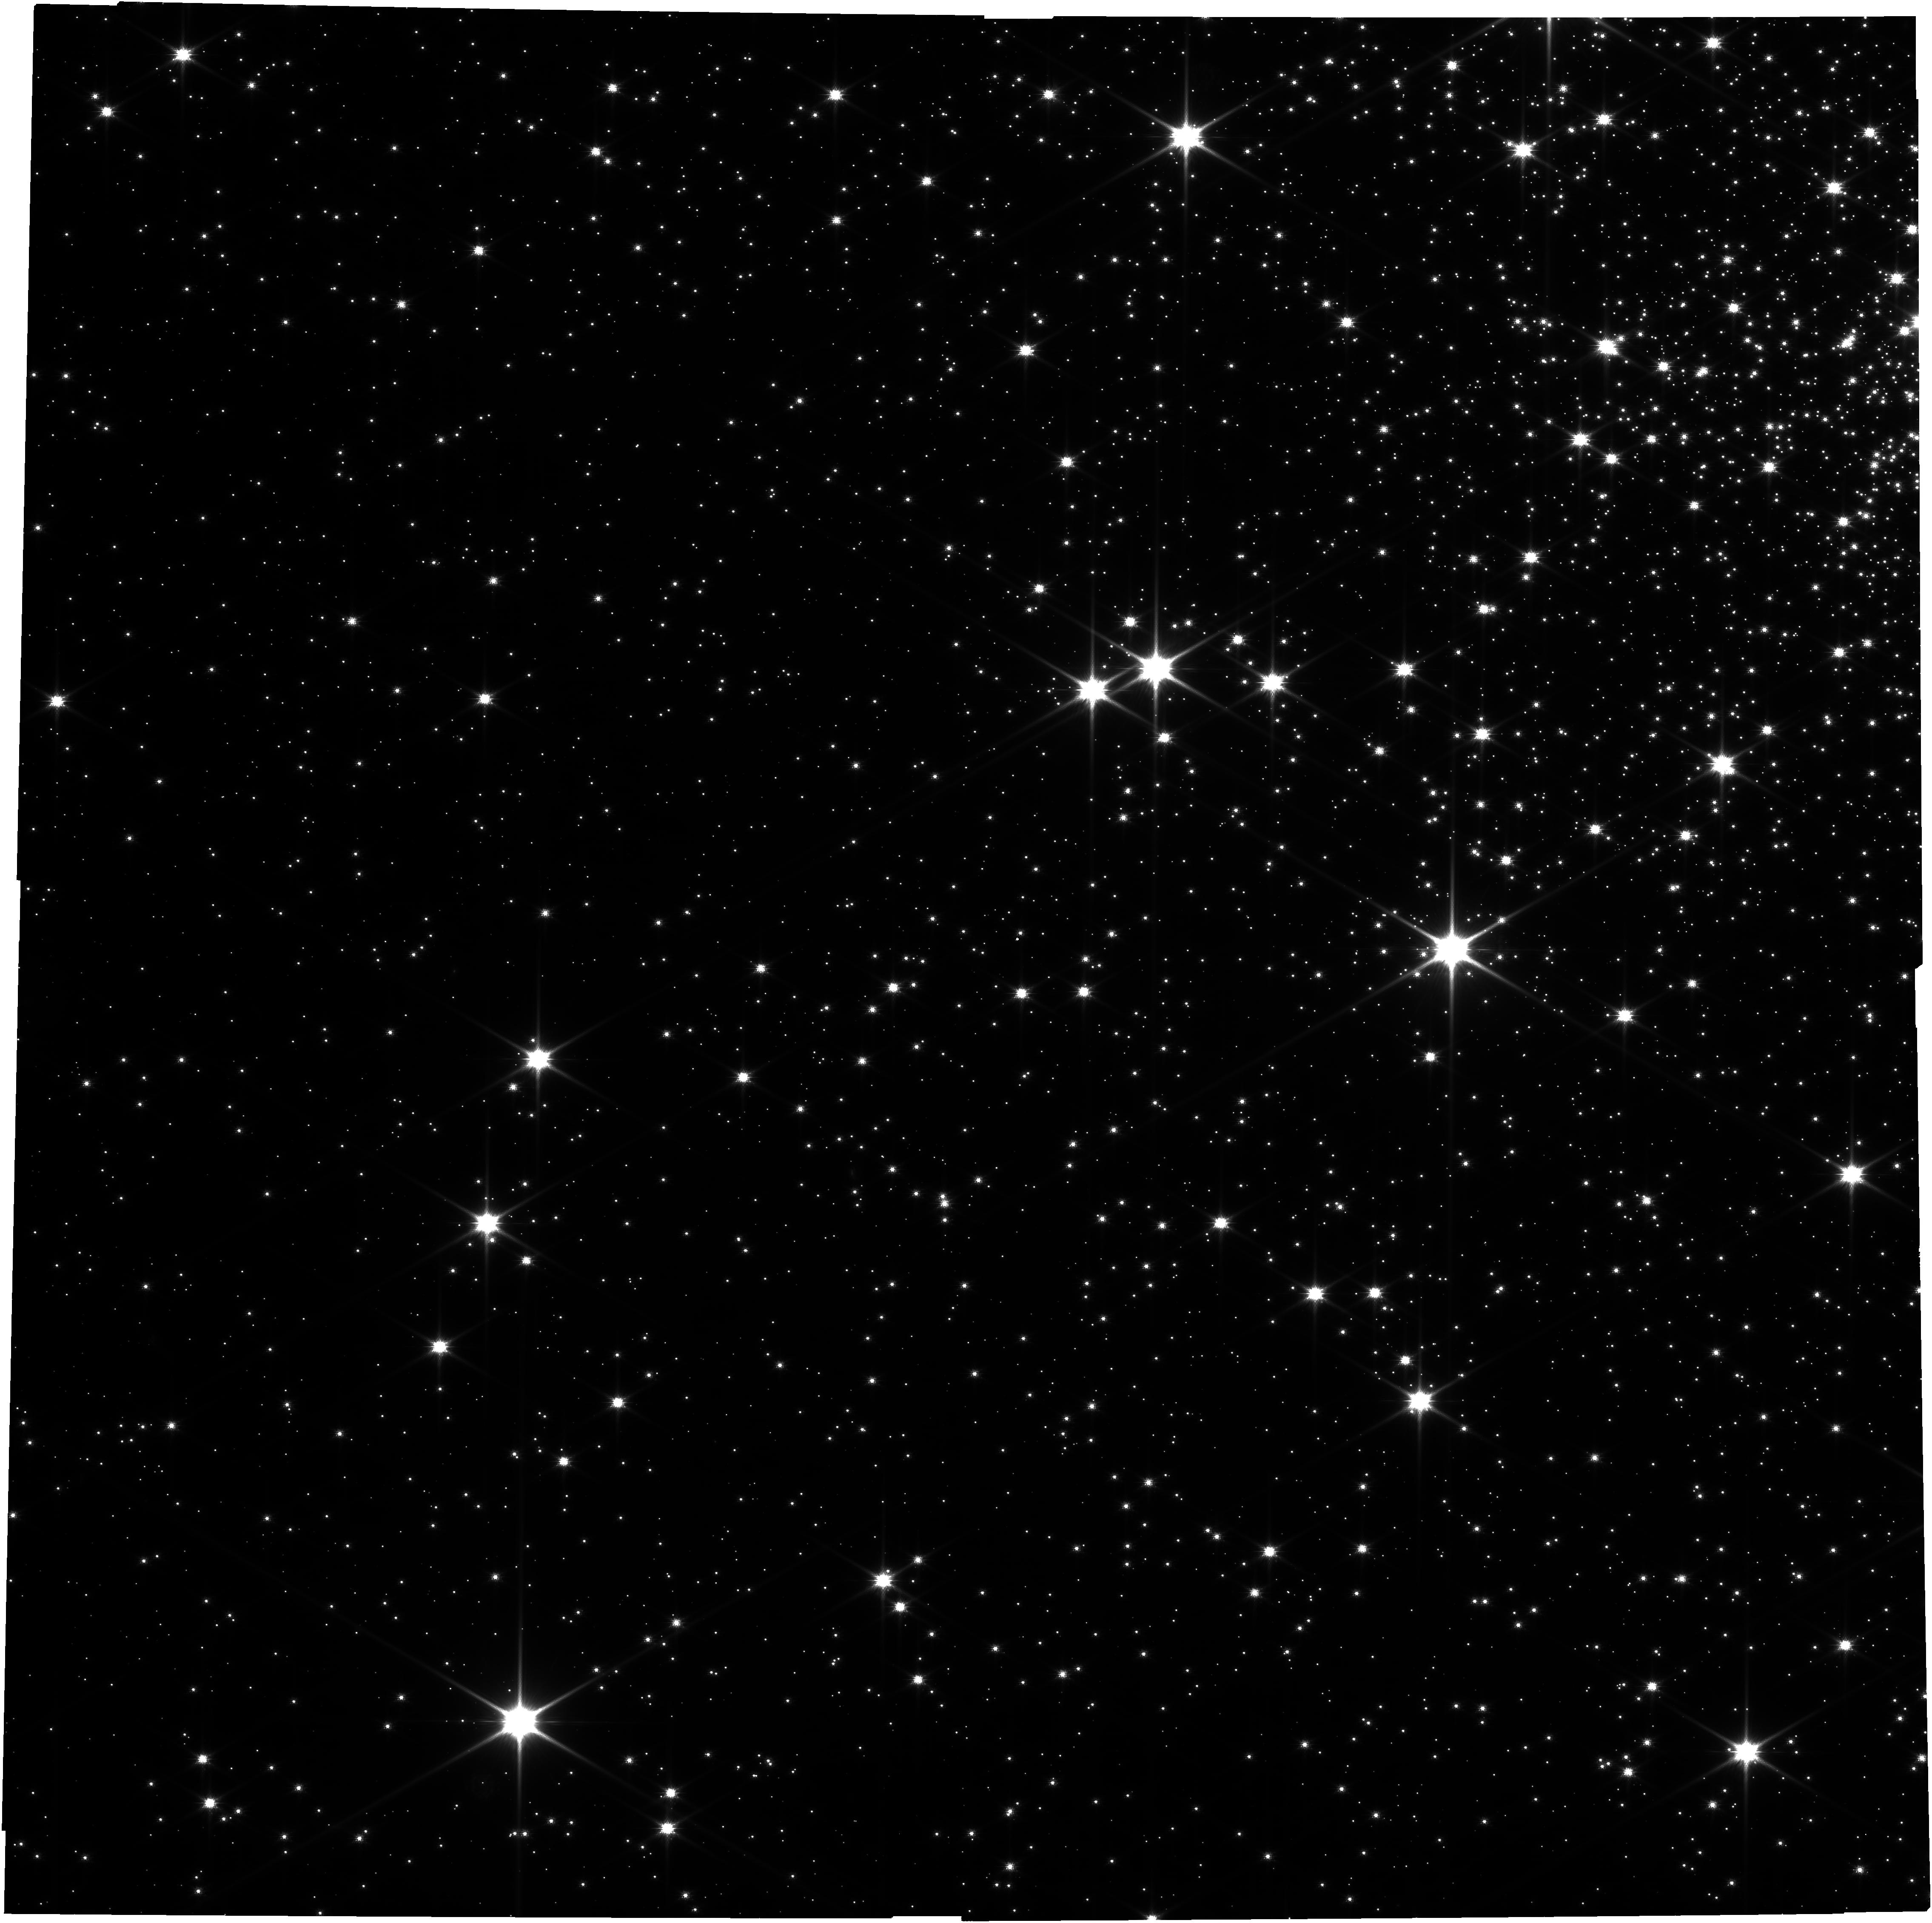
Target: NGC6397_QuiescentLMXB
Instrument: NIRCAM
Filter: F090W
Exposure: 52 min
Observation ID: jw06980-o001_t001_nircam_clear-f090w

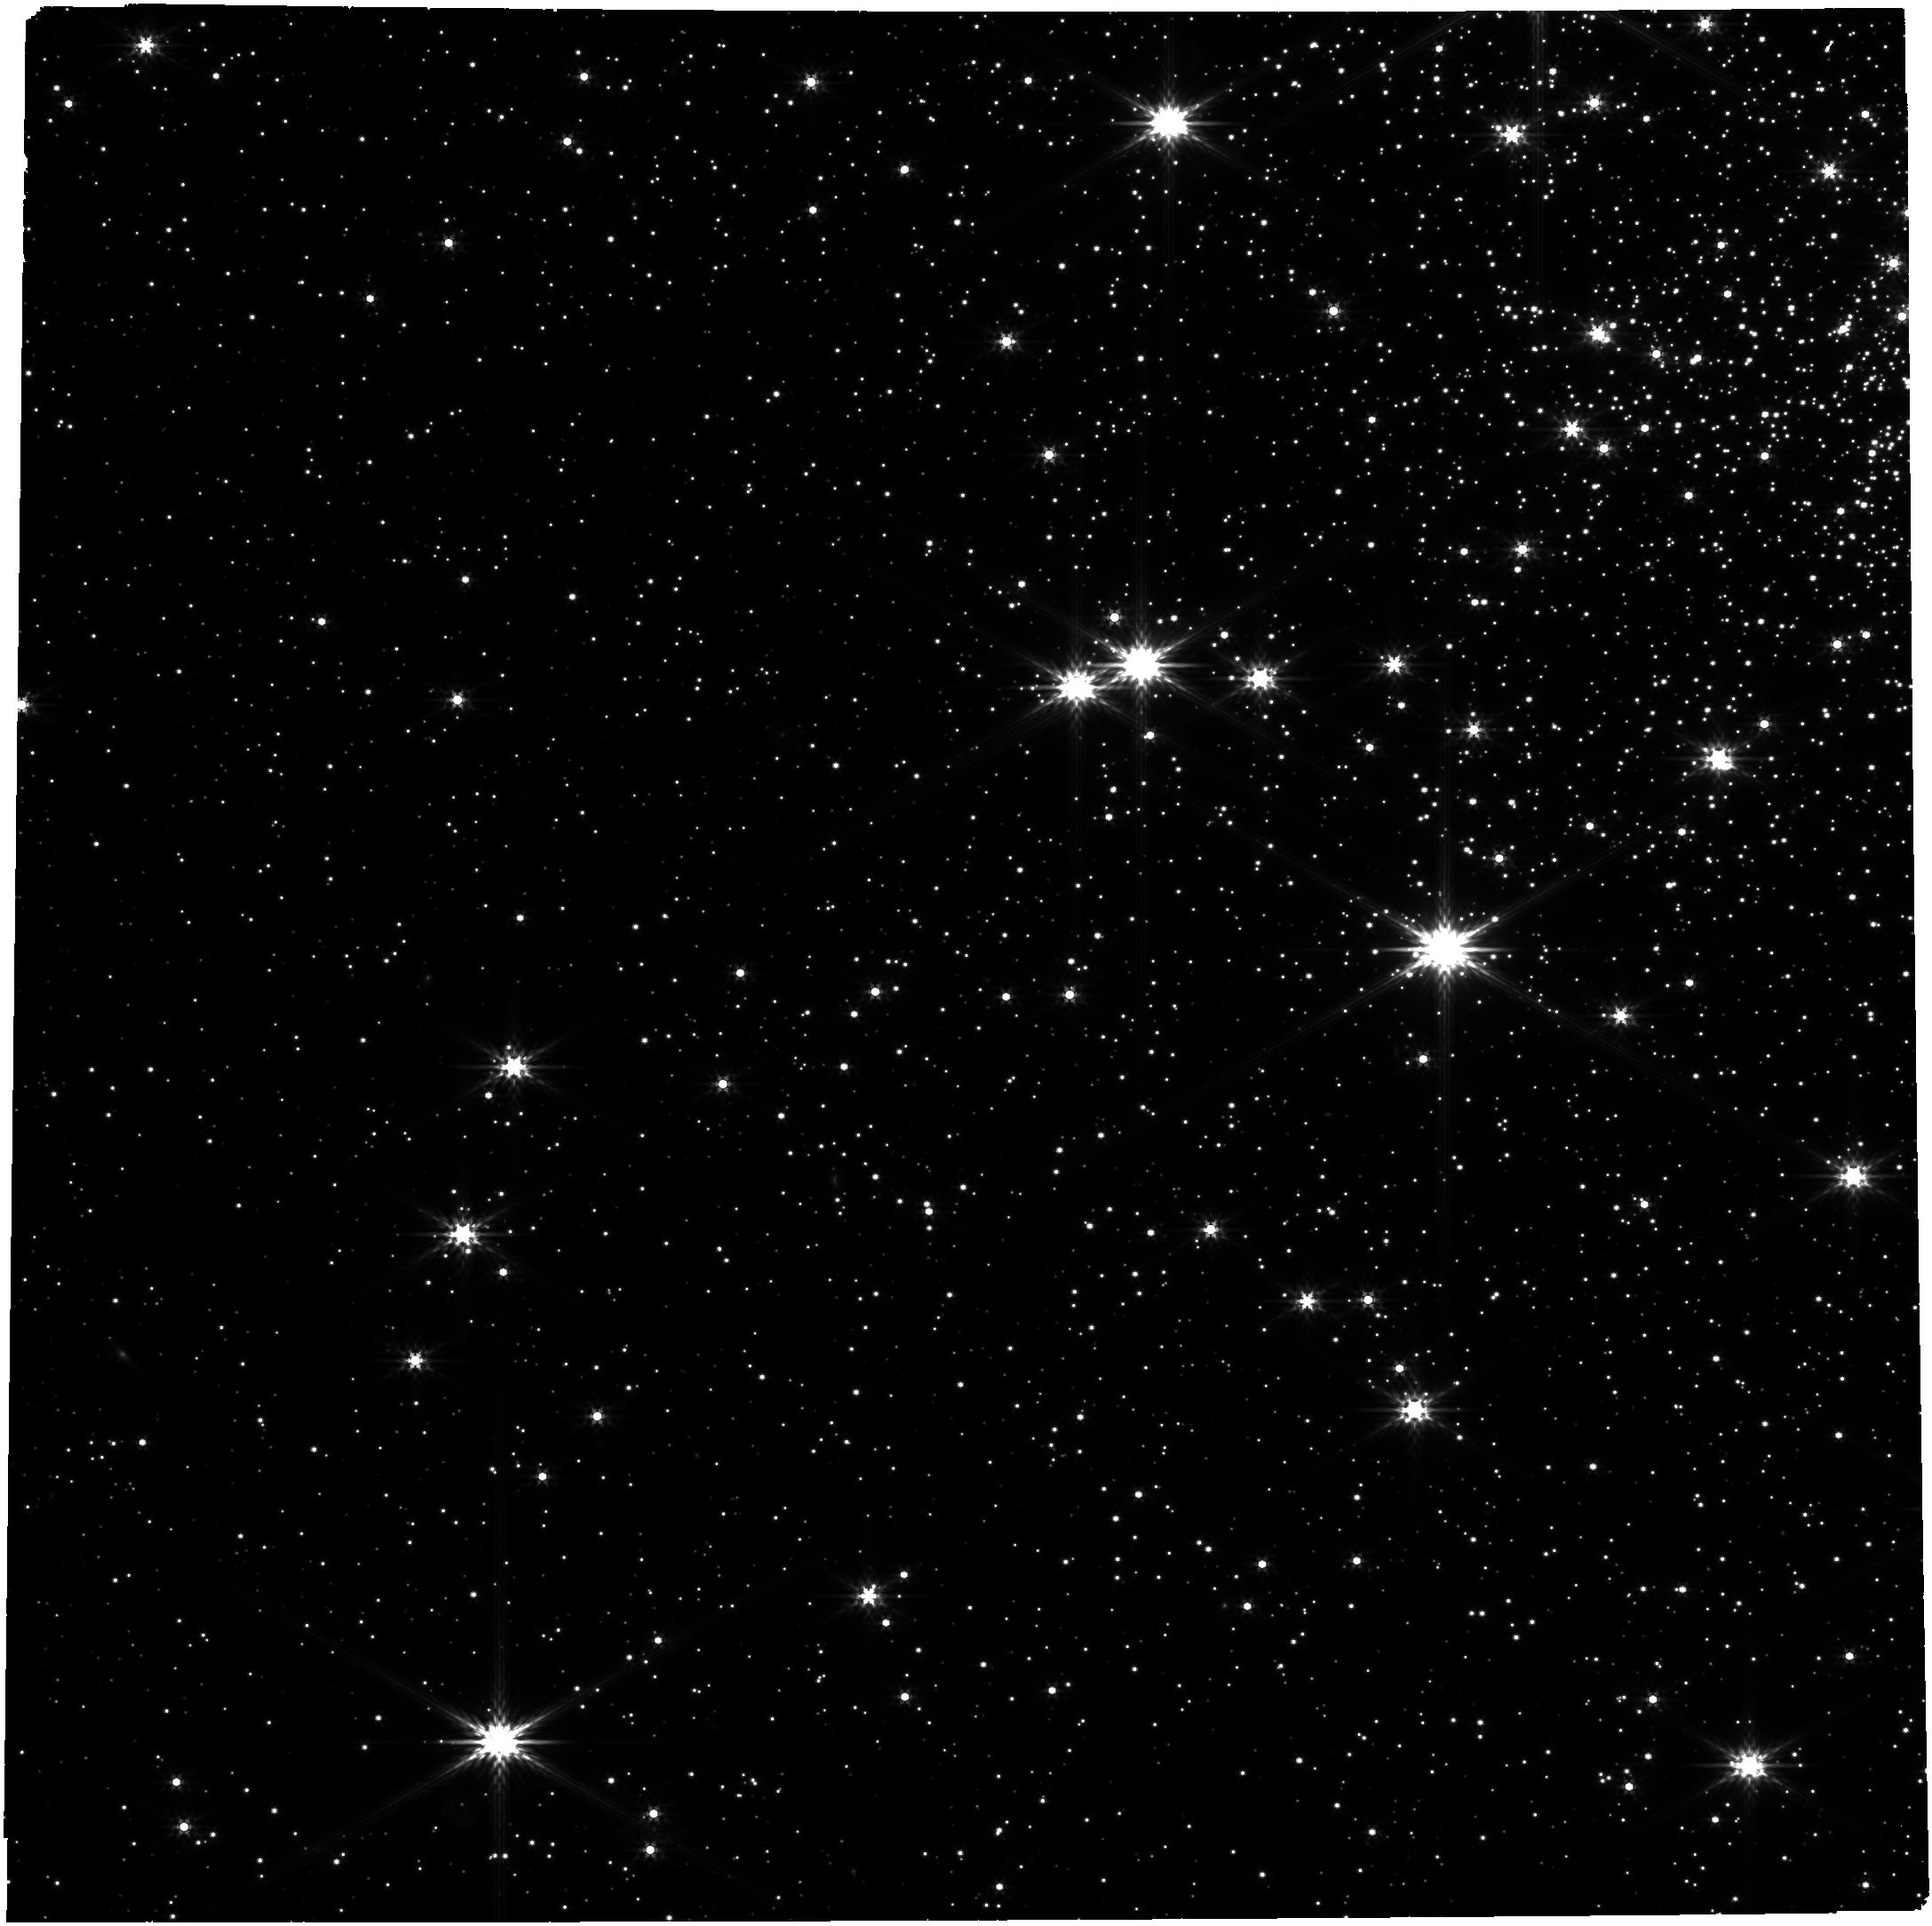
Target: NGC6397_QuiescentLMXB
Instrument: NIRCAM
Filter: F356W
Exposure: 26 min
Observation ID: jw06980-o001_t001_nircam_clear-f356w

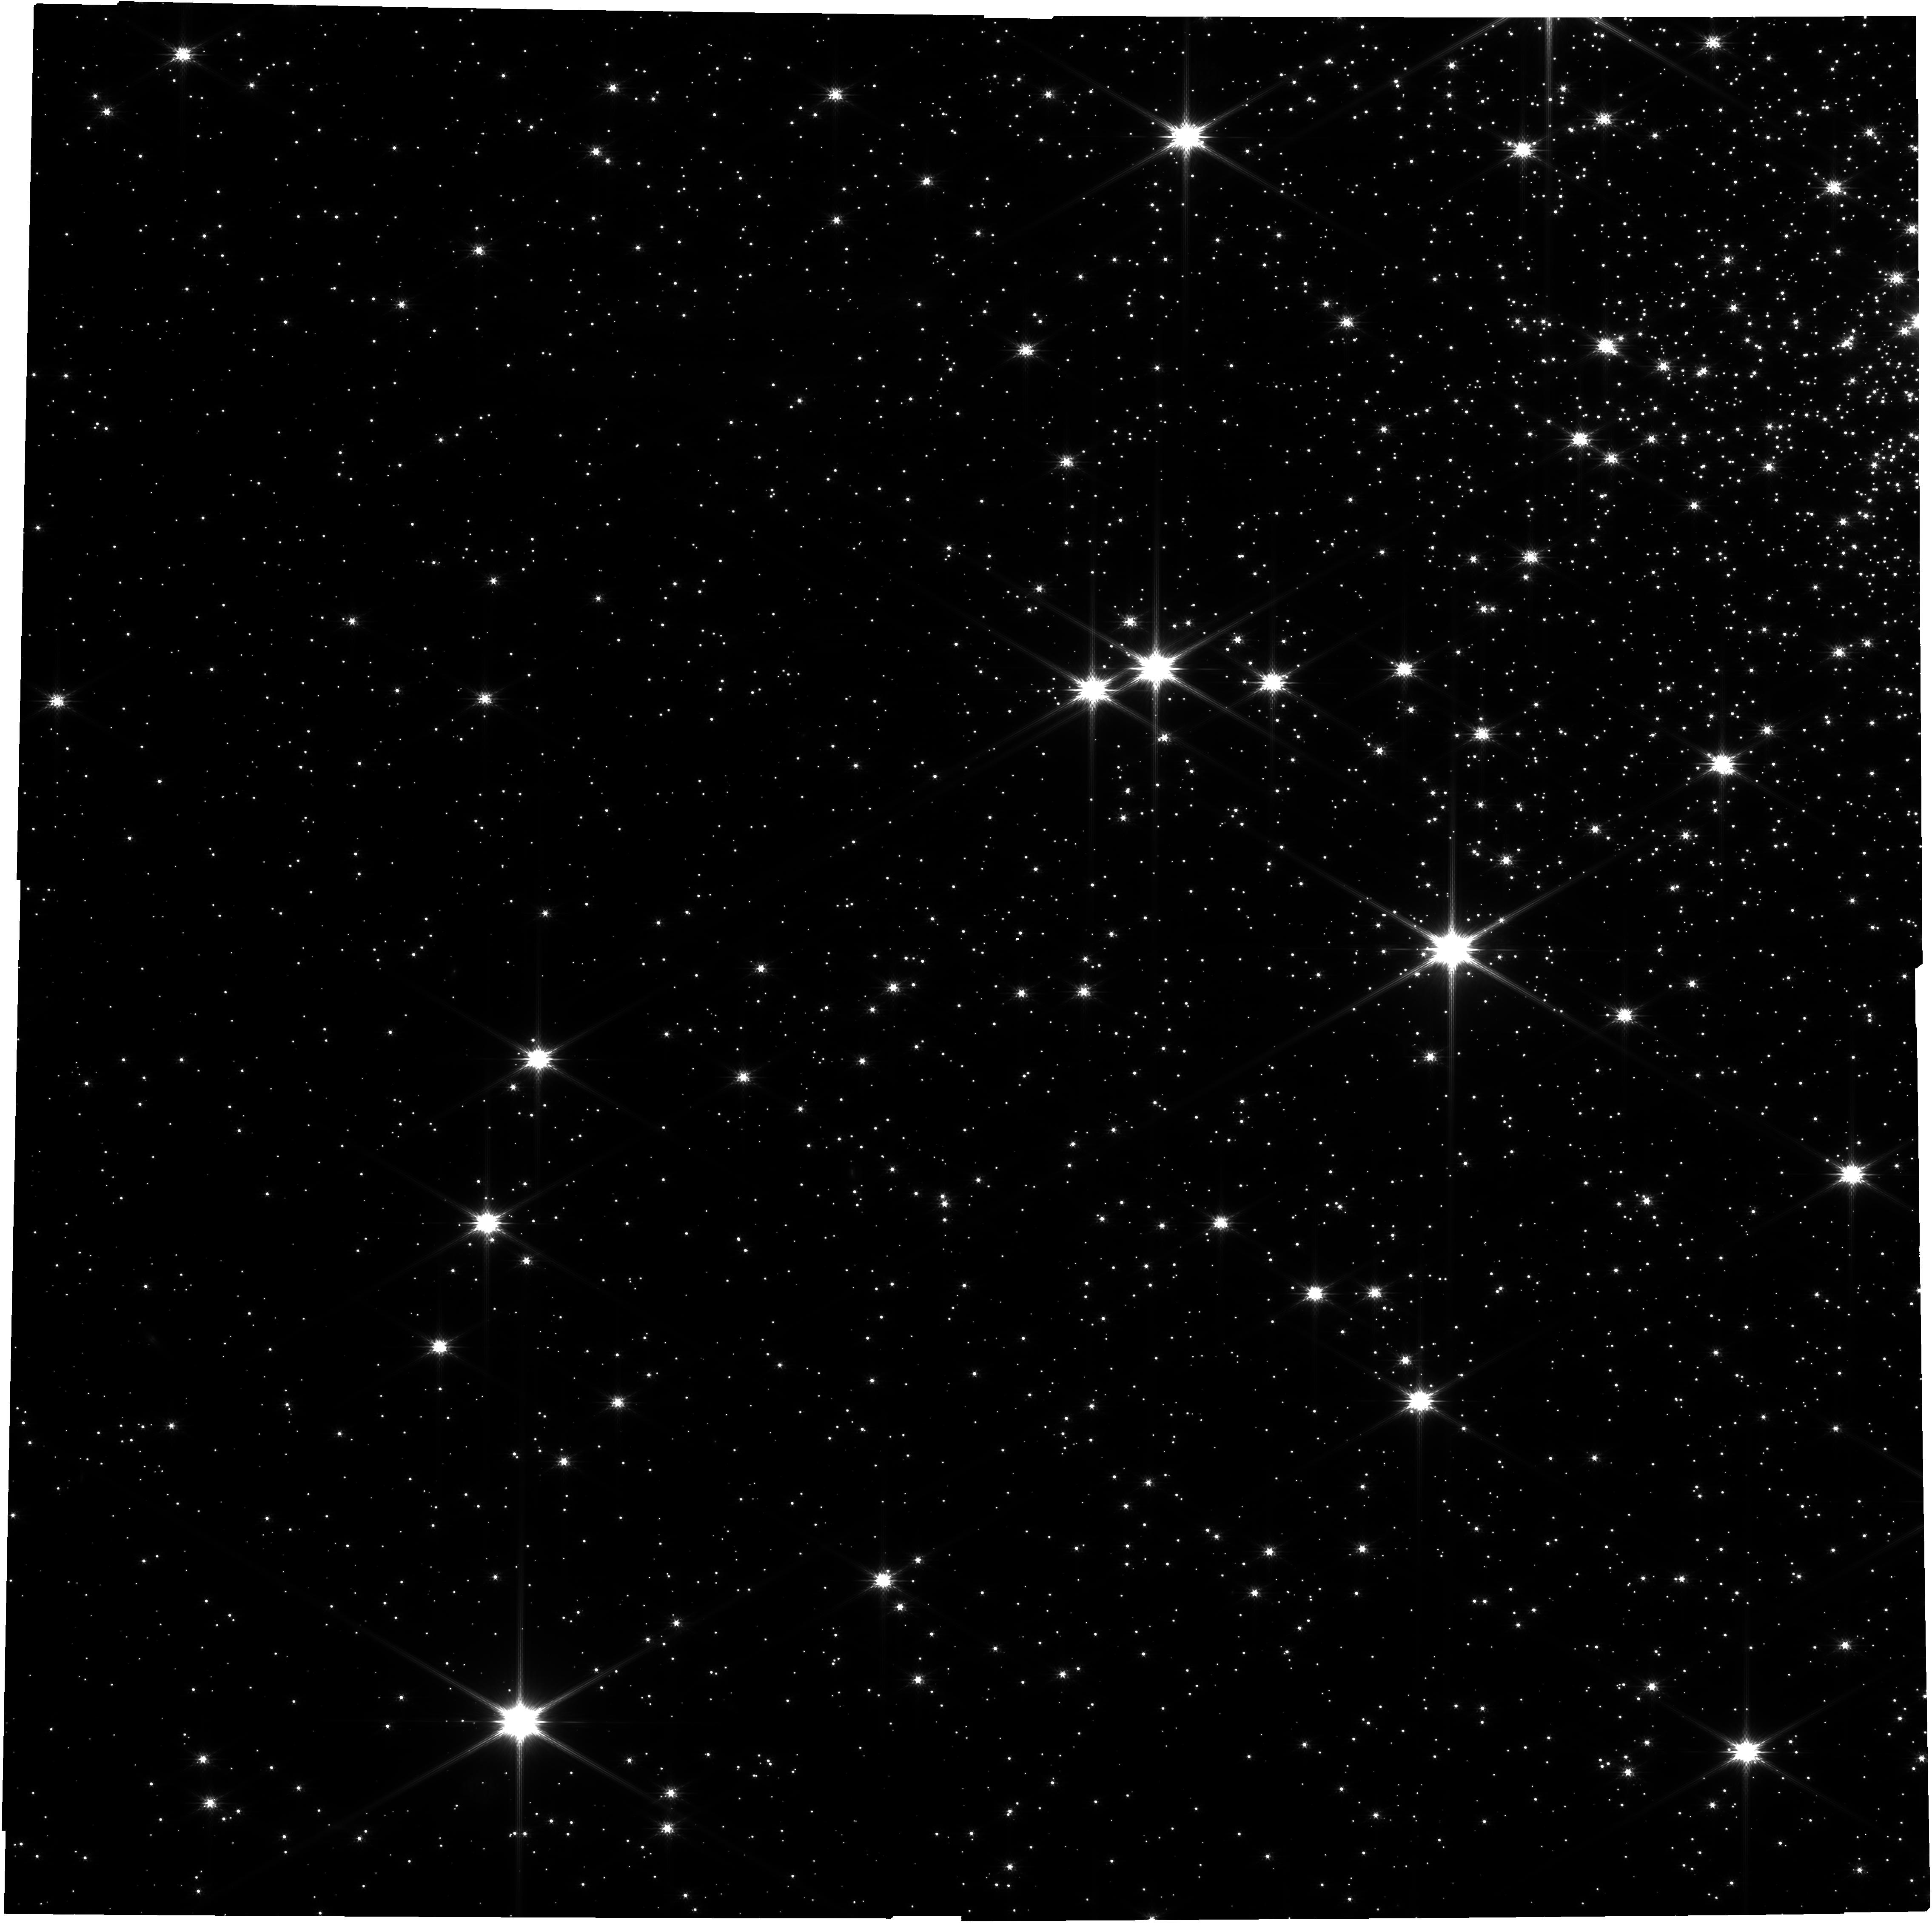
Target: NGC6397_QuiescentLMXB
Instrument: NIRCAM
Filter: F150W
Exposure: 26 min
Observation ID: jw06980-o001_t001_nircam_clear-f150w

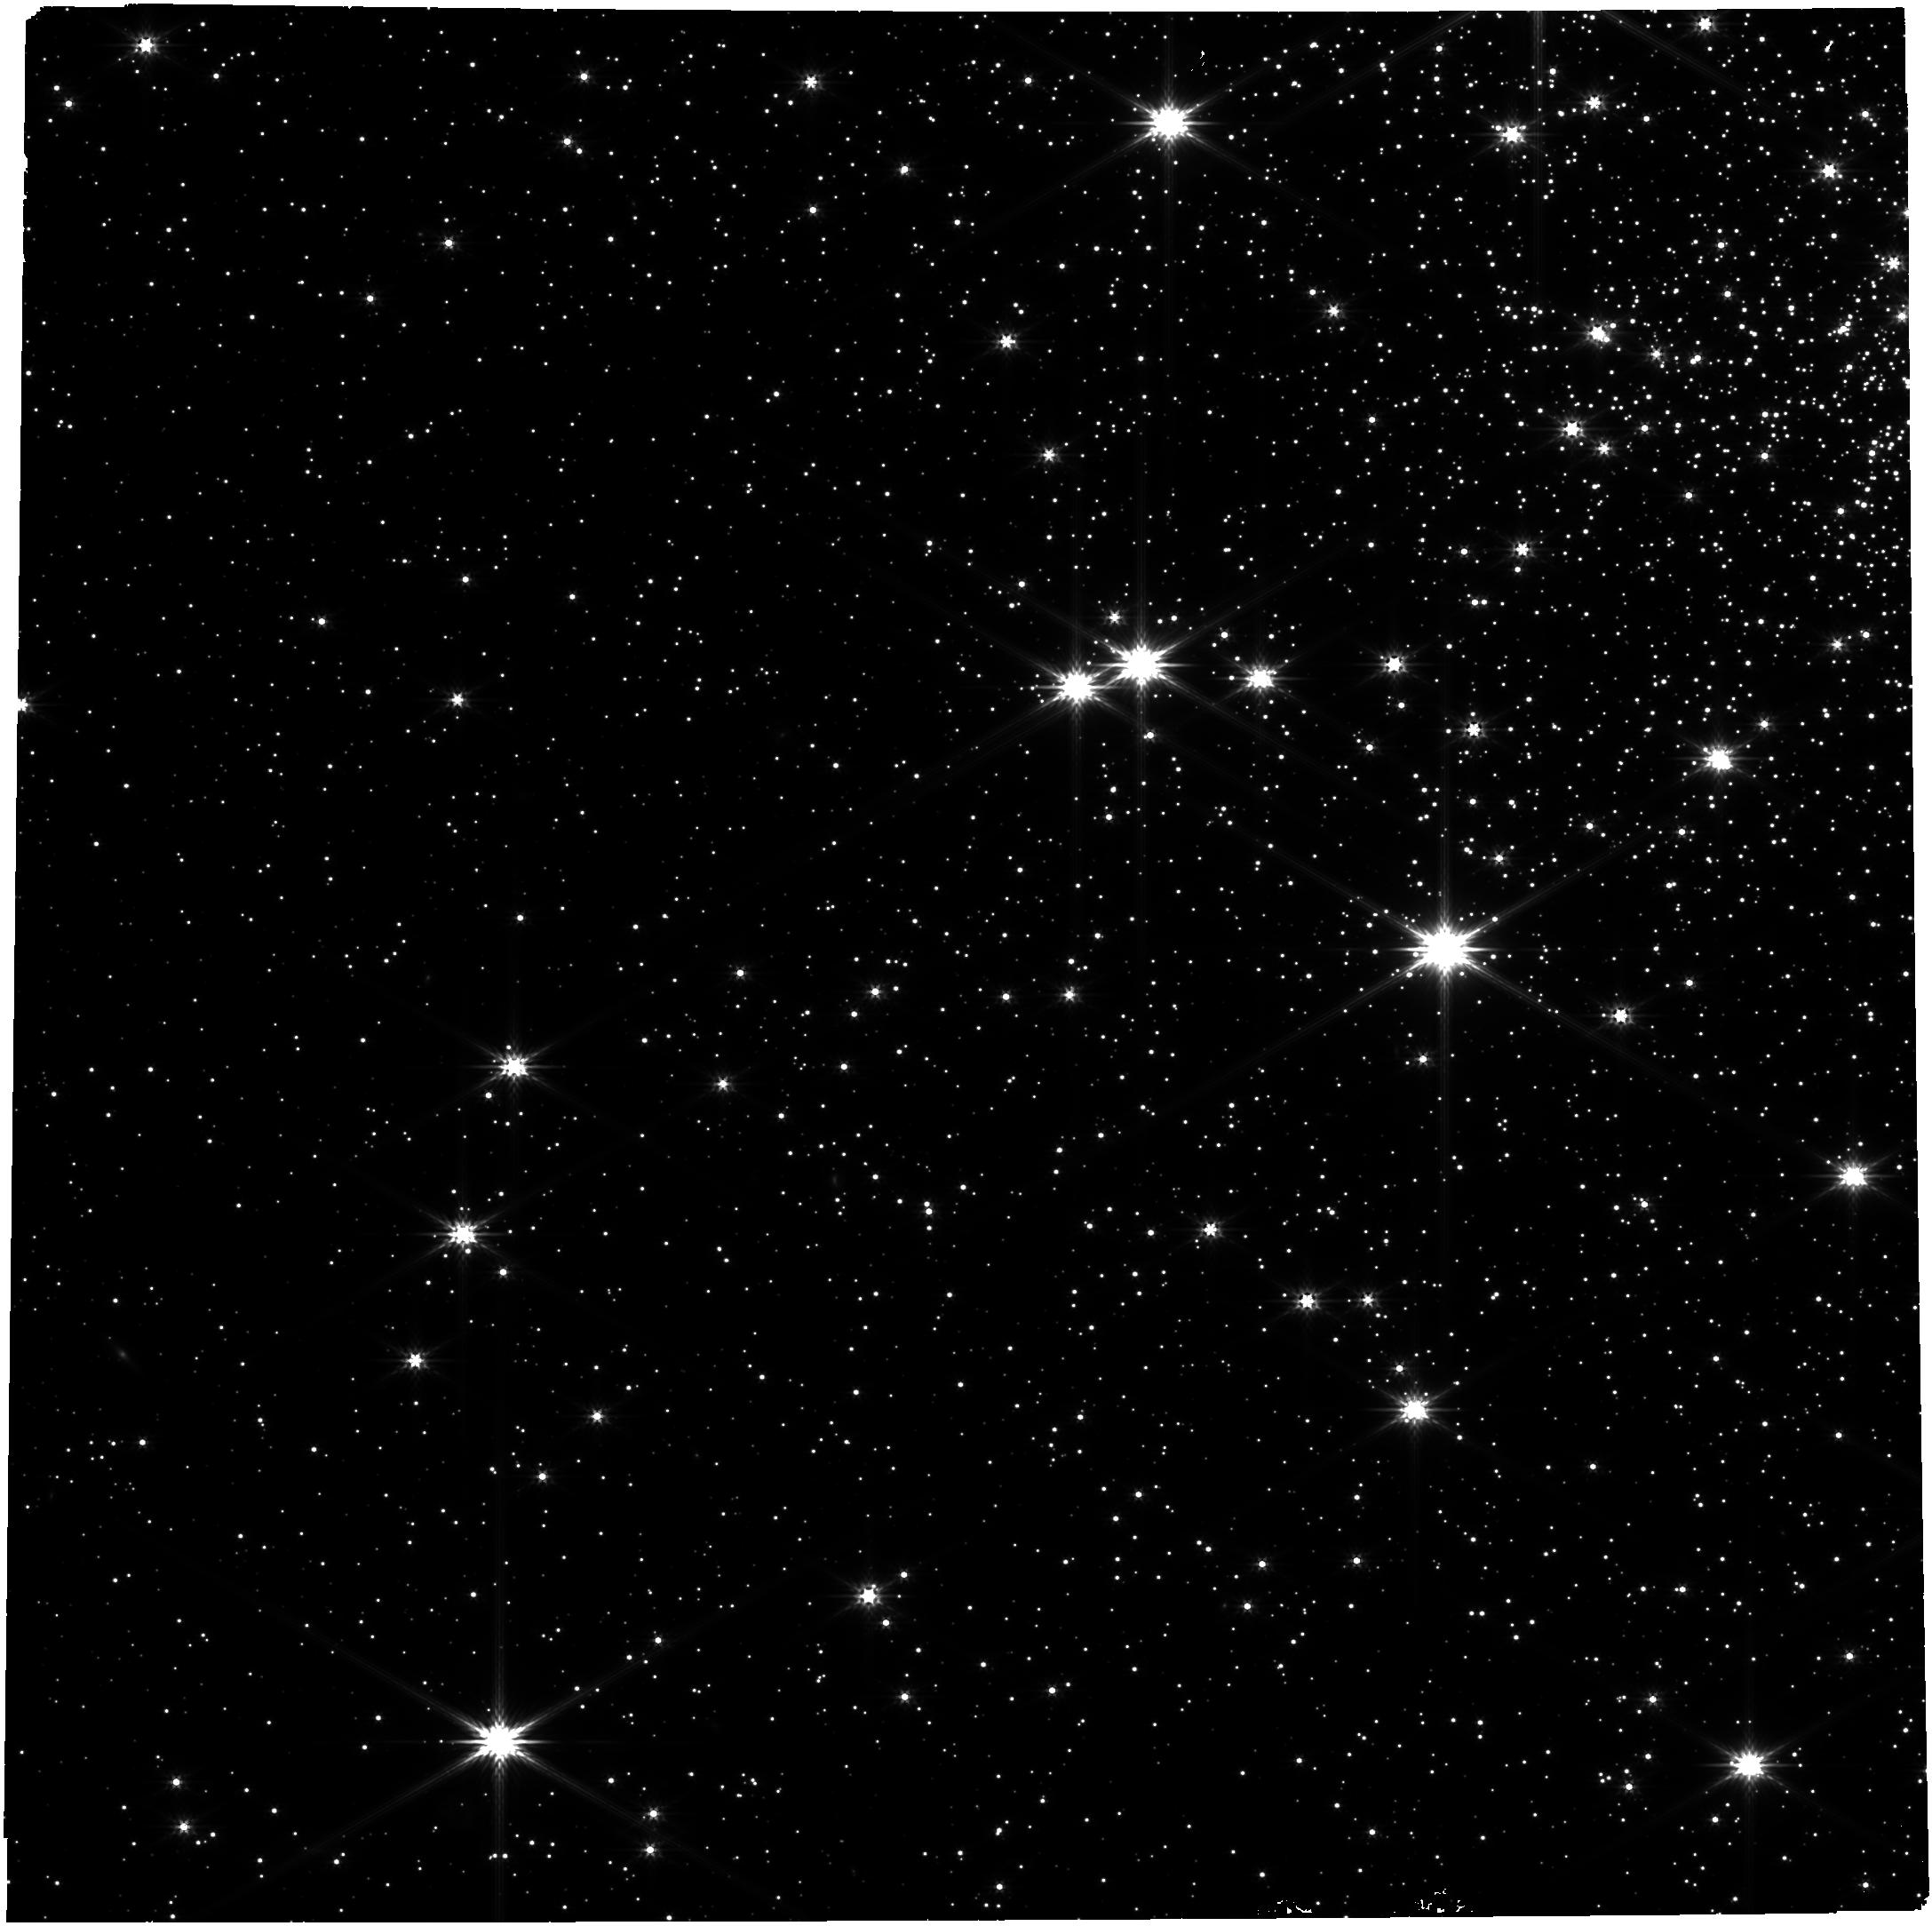
Target: NGC6397_QuiescentLMXB
Instrument: NIRCAM
Filter: F277W
Exposure: 52 min
Observation ID: jw06980-o001_t001_nircam_clear-f277w

Probing dense matter with XMM and JWST observations of a neutron star in binary (PI: Guillot, Sebastien)

Neutron stars (NSs) are unique sources to determine the dense matter equation of state (EoS). One method to do this consists in modelling the spectra of NSs in quiescent low-mass X-ray binaries (qLMXBs) in globular clusters (GCs). XMM-Newton can spatially resolve a few GC qLMXB and provide good spectra to measure the NS mass Mns and radius Rns. While known analysis assumptions may cause systematic biases (up to 40%), the development of new tools can now include these systematics in the error budget. To compensate for the resulting larger uncertainties, we propose deep XMM observations for the qLMXB in NGC 6397. Furthermore, observations of the binary companion with JWST will also constrain its type, star or white dwarf, as needed to further reduce the uncertainties on Mns and Rns by ~50%.